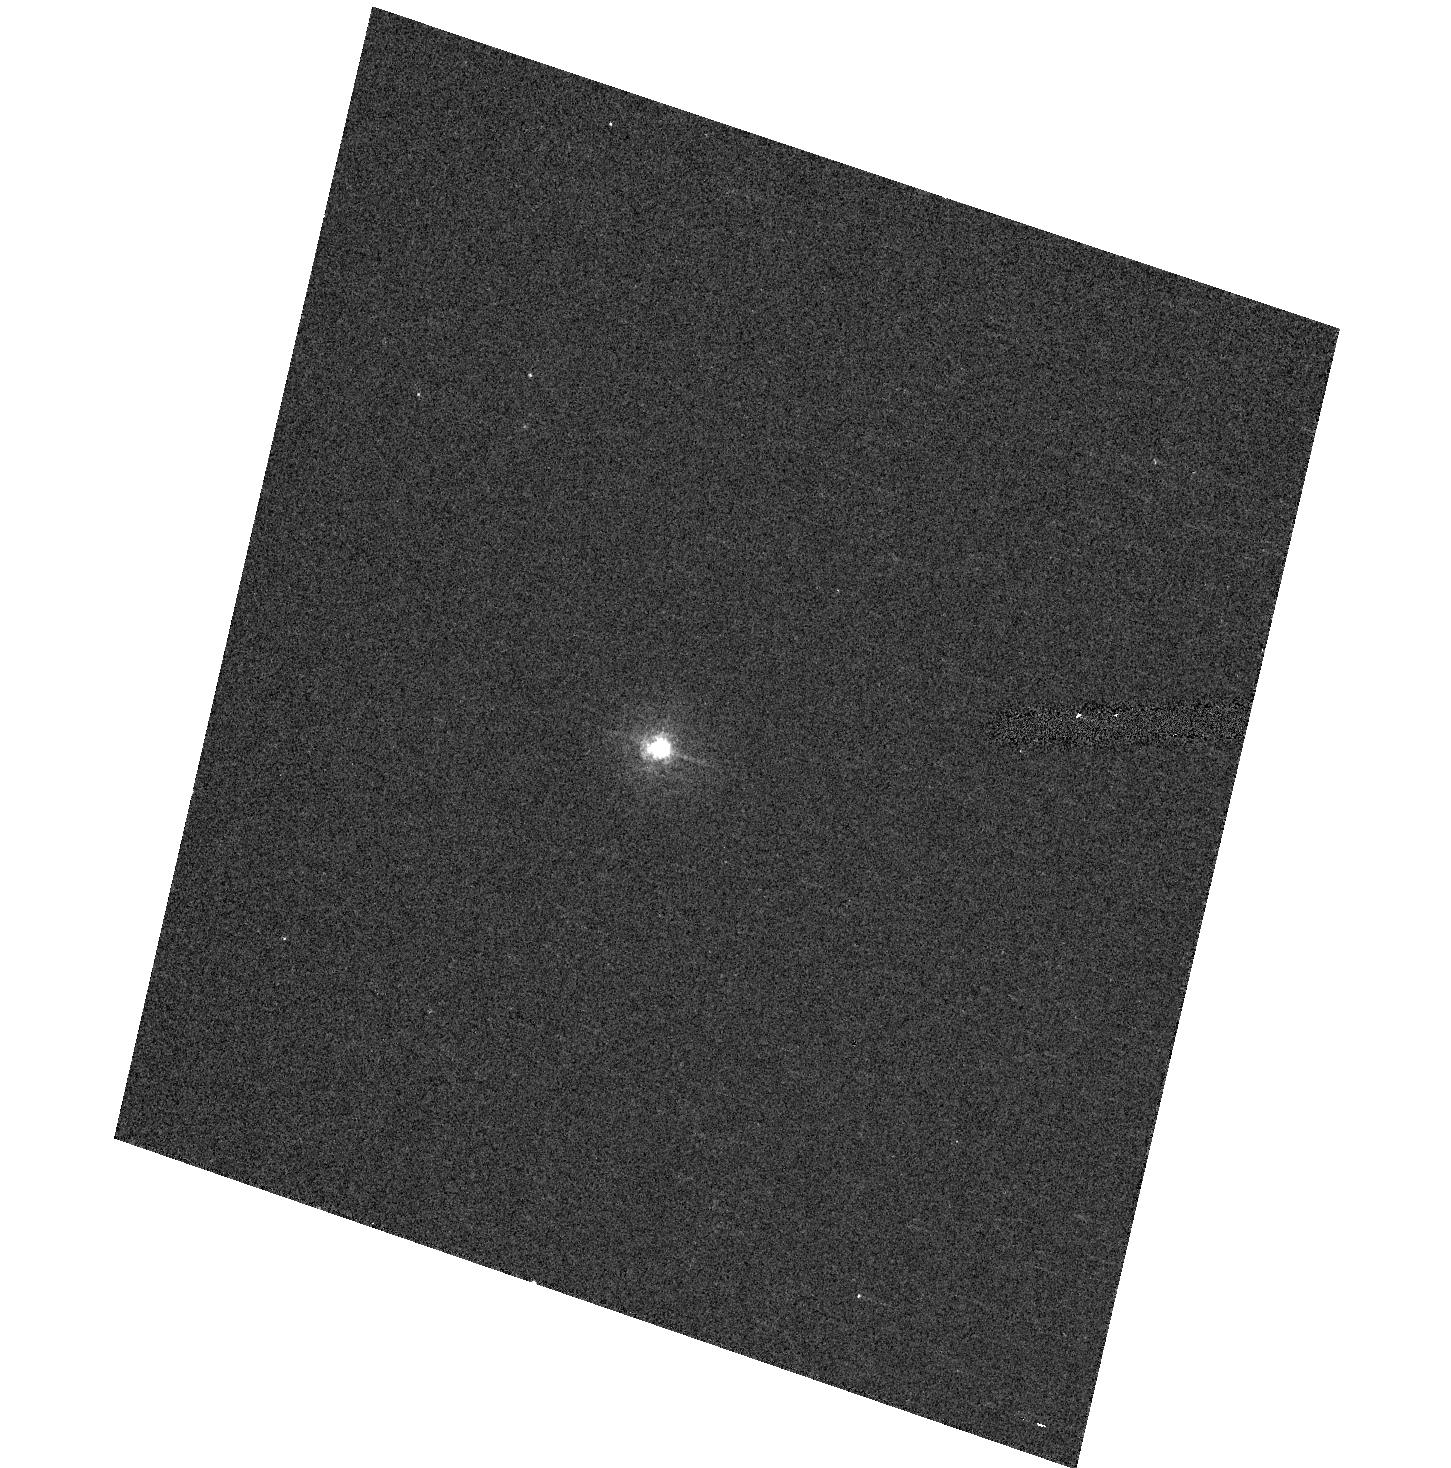
Target: V-DP-DRA
Instrument: ACS/HRC
Filter: F330W
Exposure: 5 min
Observation ID: hst_10525_87_acs_hrc_f330w_j9f487

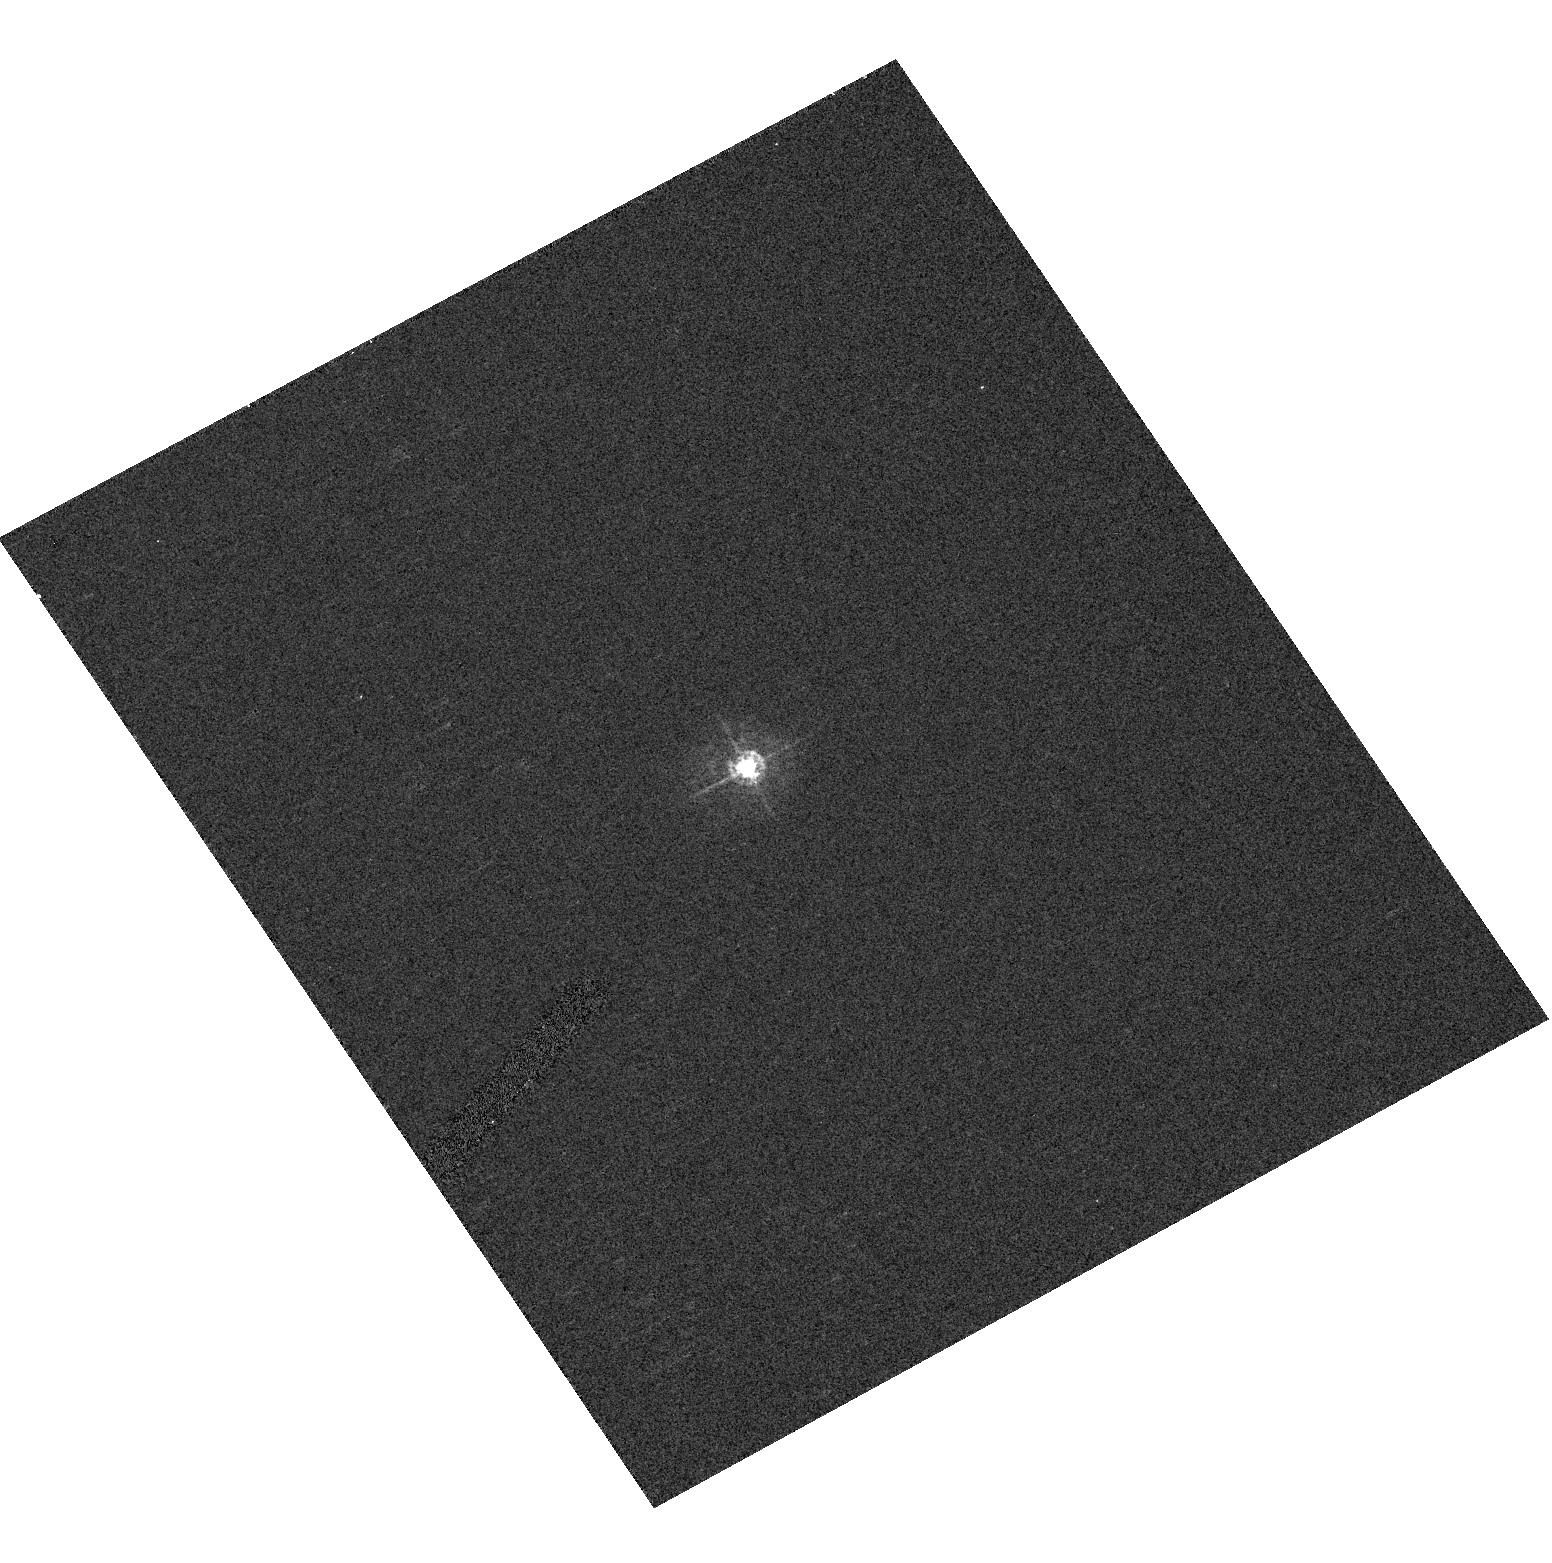
Target: BD+18D3421
Instrument: ACS/HRC
Filter: F330W
Exposure: 1 min
Observation ID: hst_10525_38_acs_hrc_f330w_j9f438

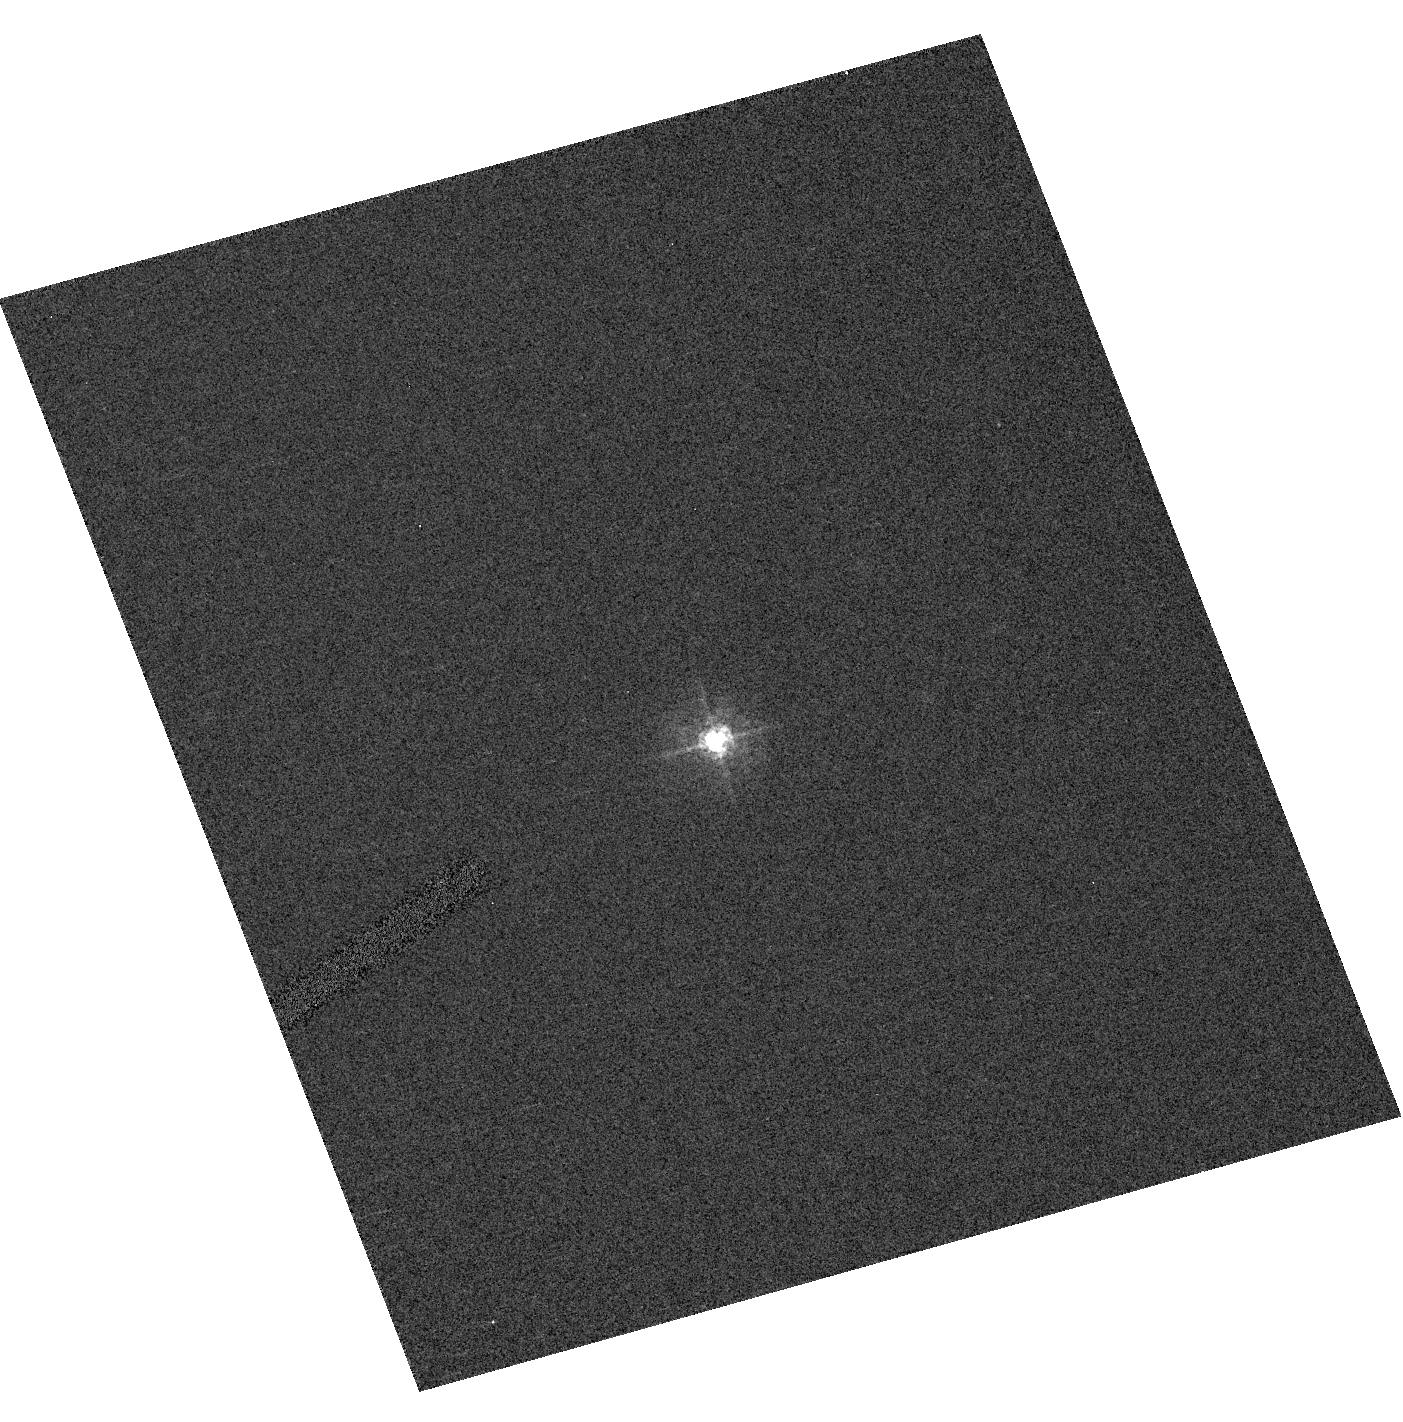
Target: V-AD-LEO
Instrument: ACS/HRC
Filter: F330W
Exposure: 1 min
Observation ID: hst_10525_01_acs_hrc_f330w_j9f401

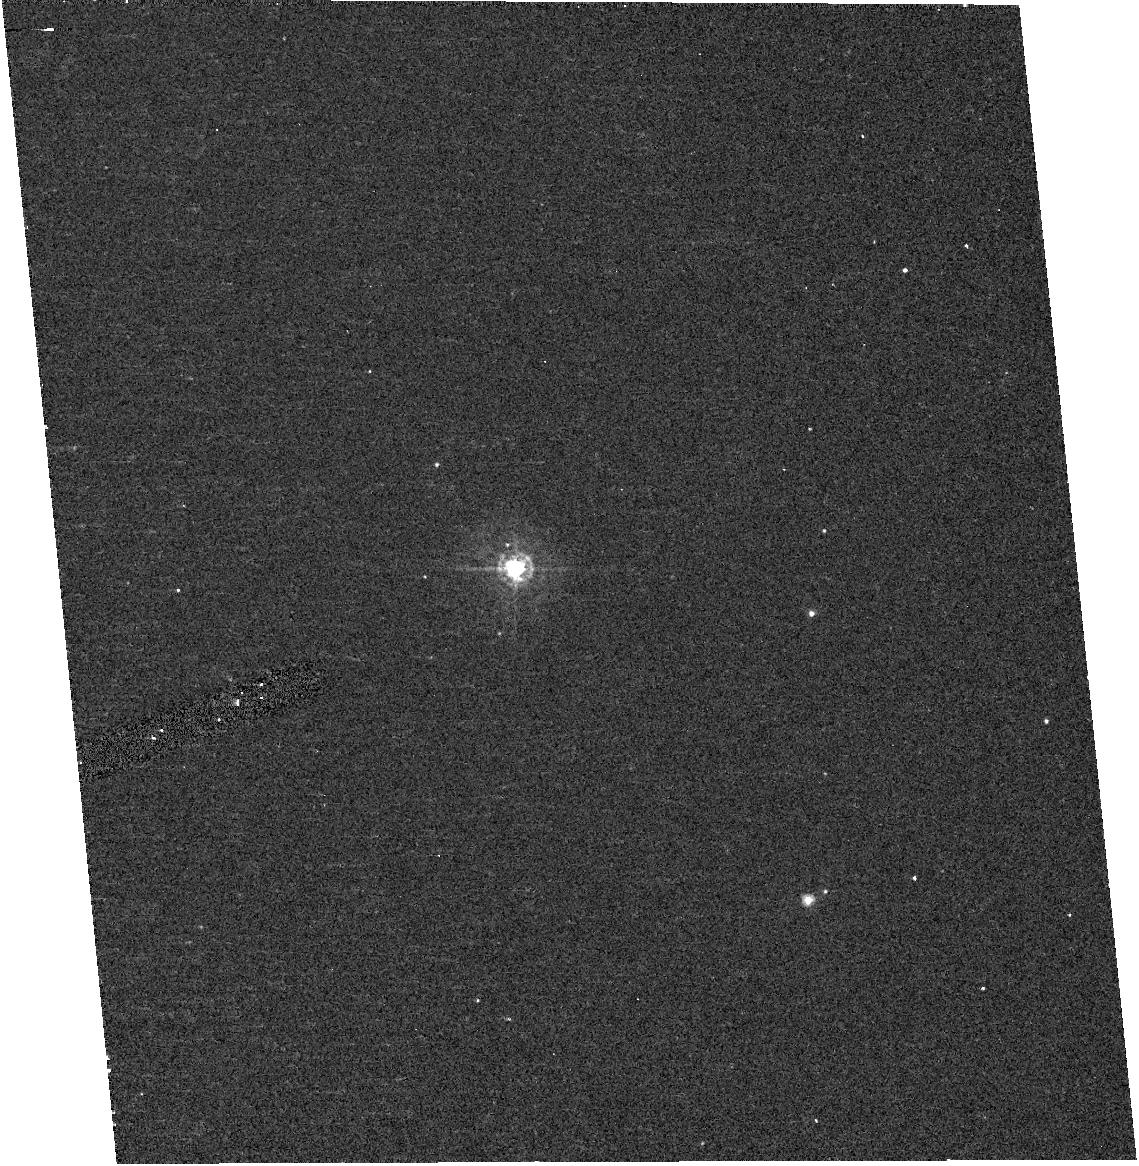
Target: BD-44D11909
Instrument: ACS/HRC
Filter: F330W
Exposure: 5 min
Observation ID: hst_10525_56_acs_hrc_f330w_j9f456

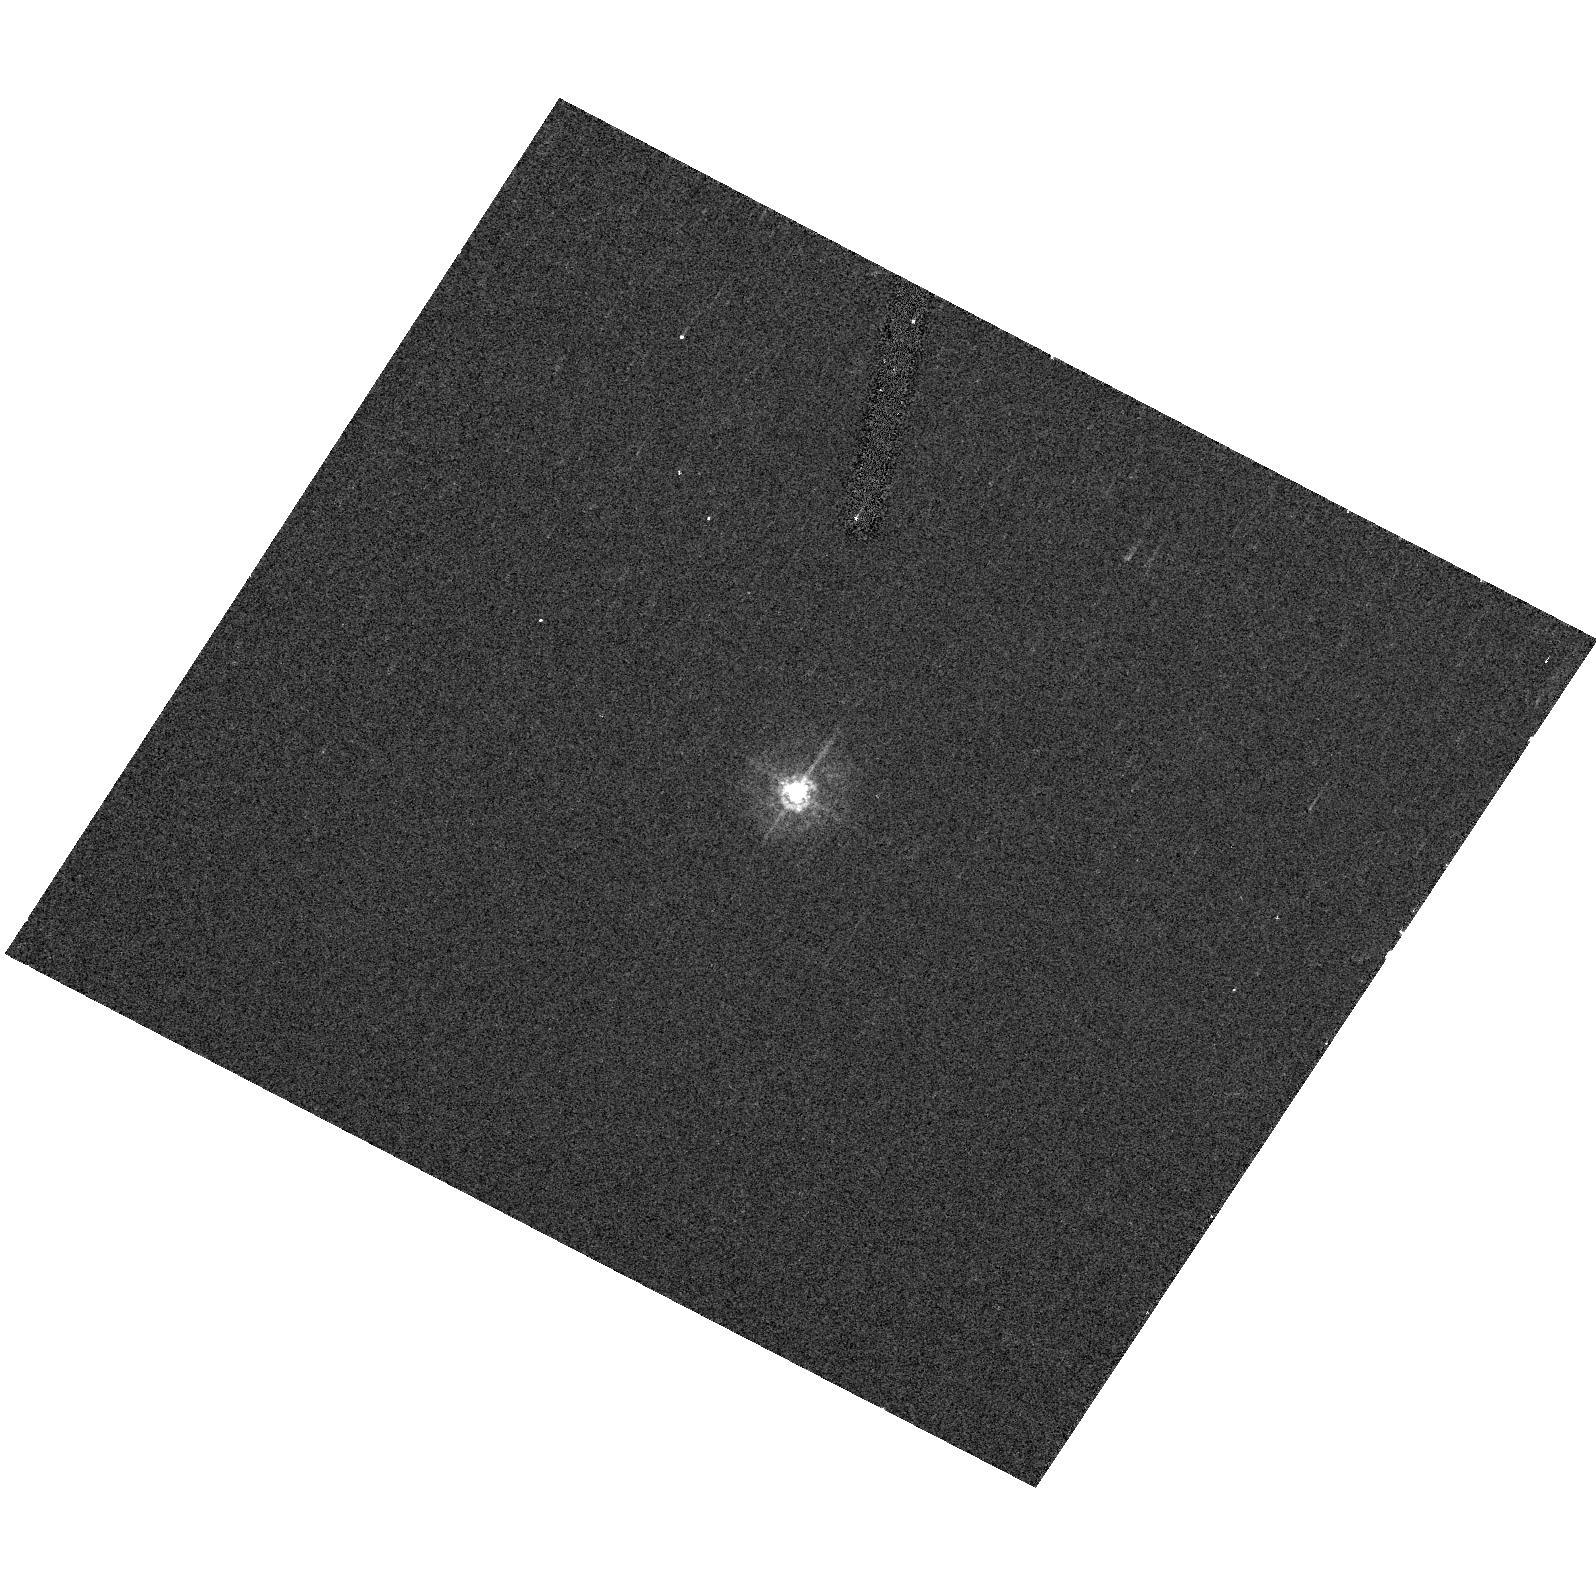
Target: BD+70D68B
Instrument: ACS/HRC
Filter: F330W
Exposure: 2 min
Observation ID: hst_10525_12_acs_hrc_f330w_j9f412

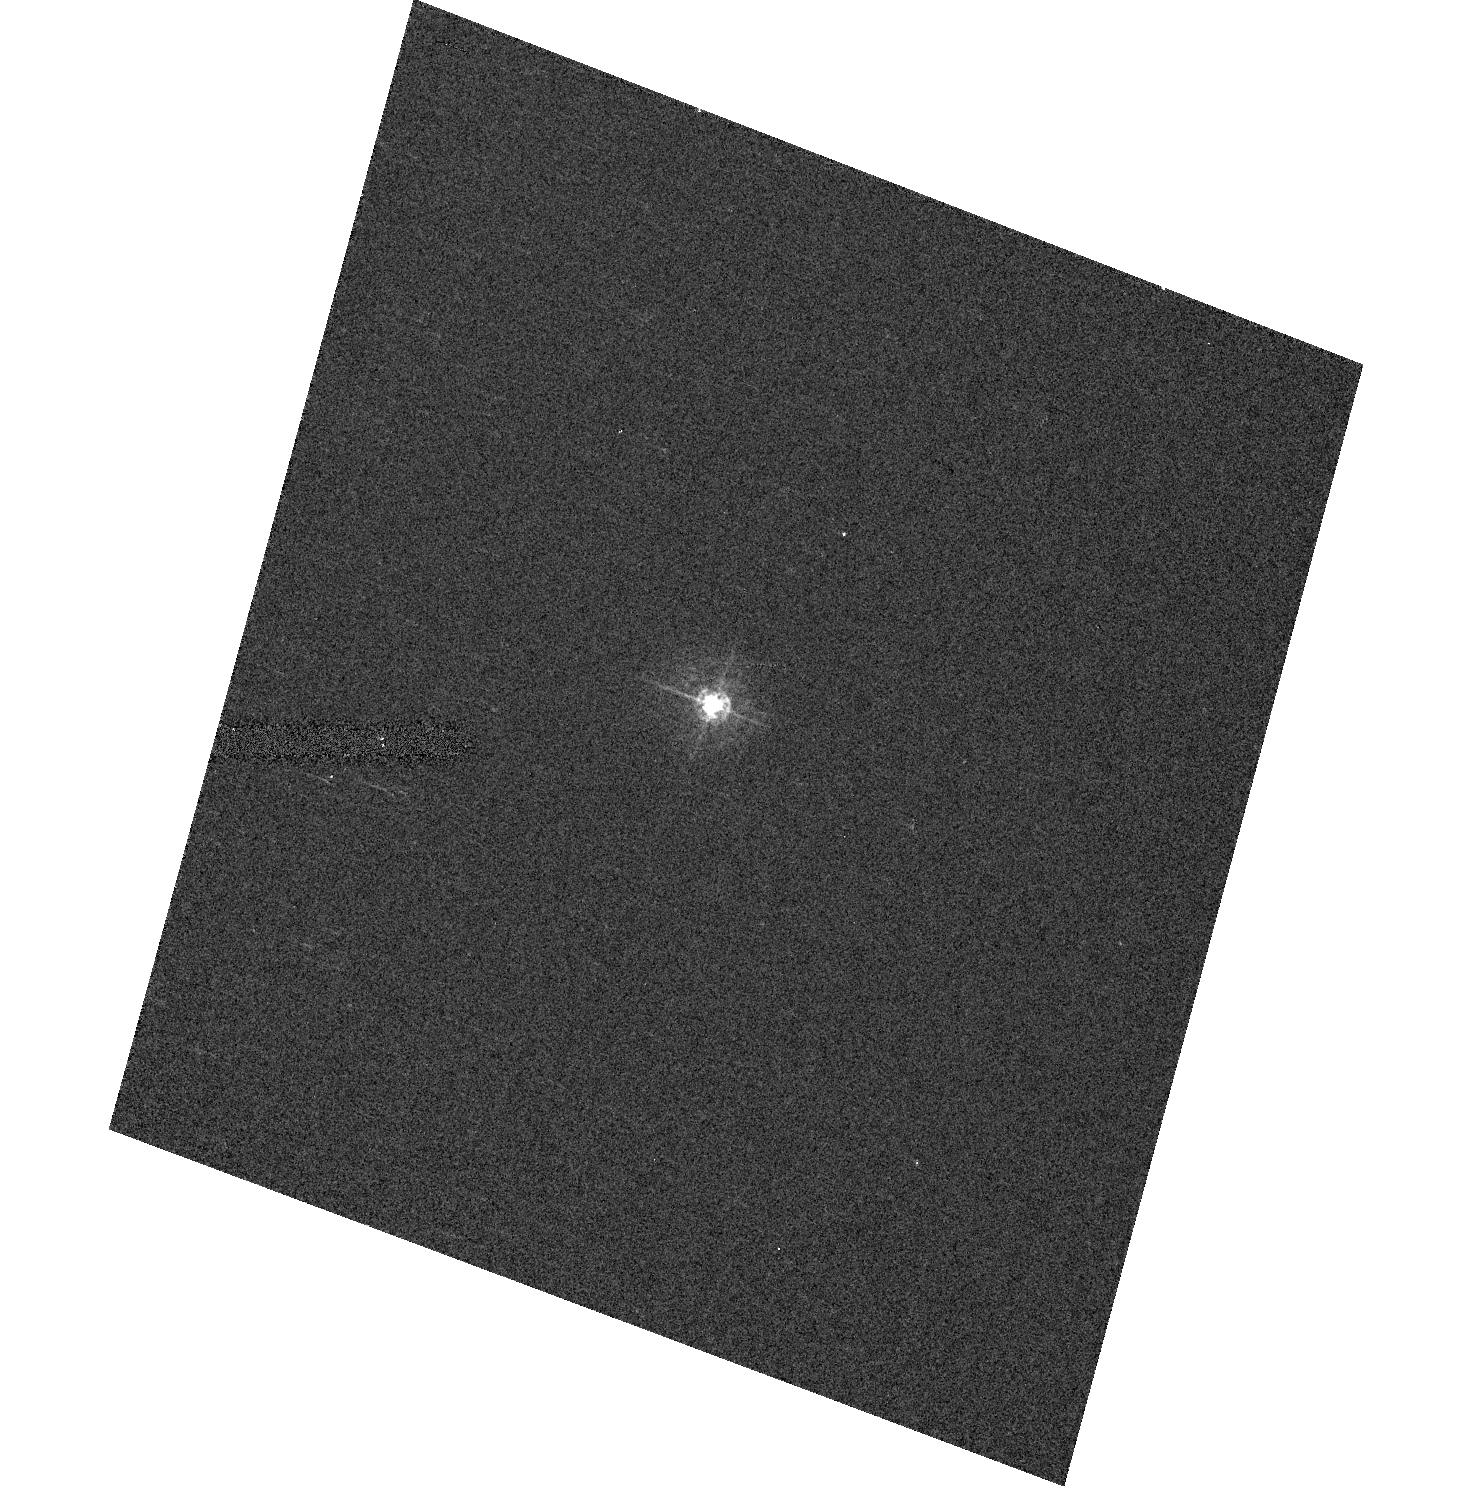
Target: V-V1285-AQL
Instrument: ACS/HRC
Filter: F330W
Exposure: 2 min
Observation ID: hst_10525_69_acs_hrc_f330w_j9f469

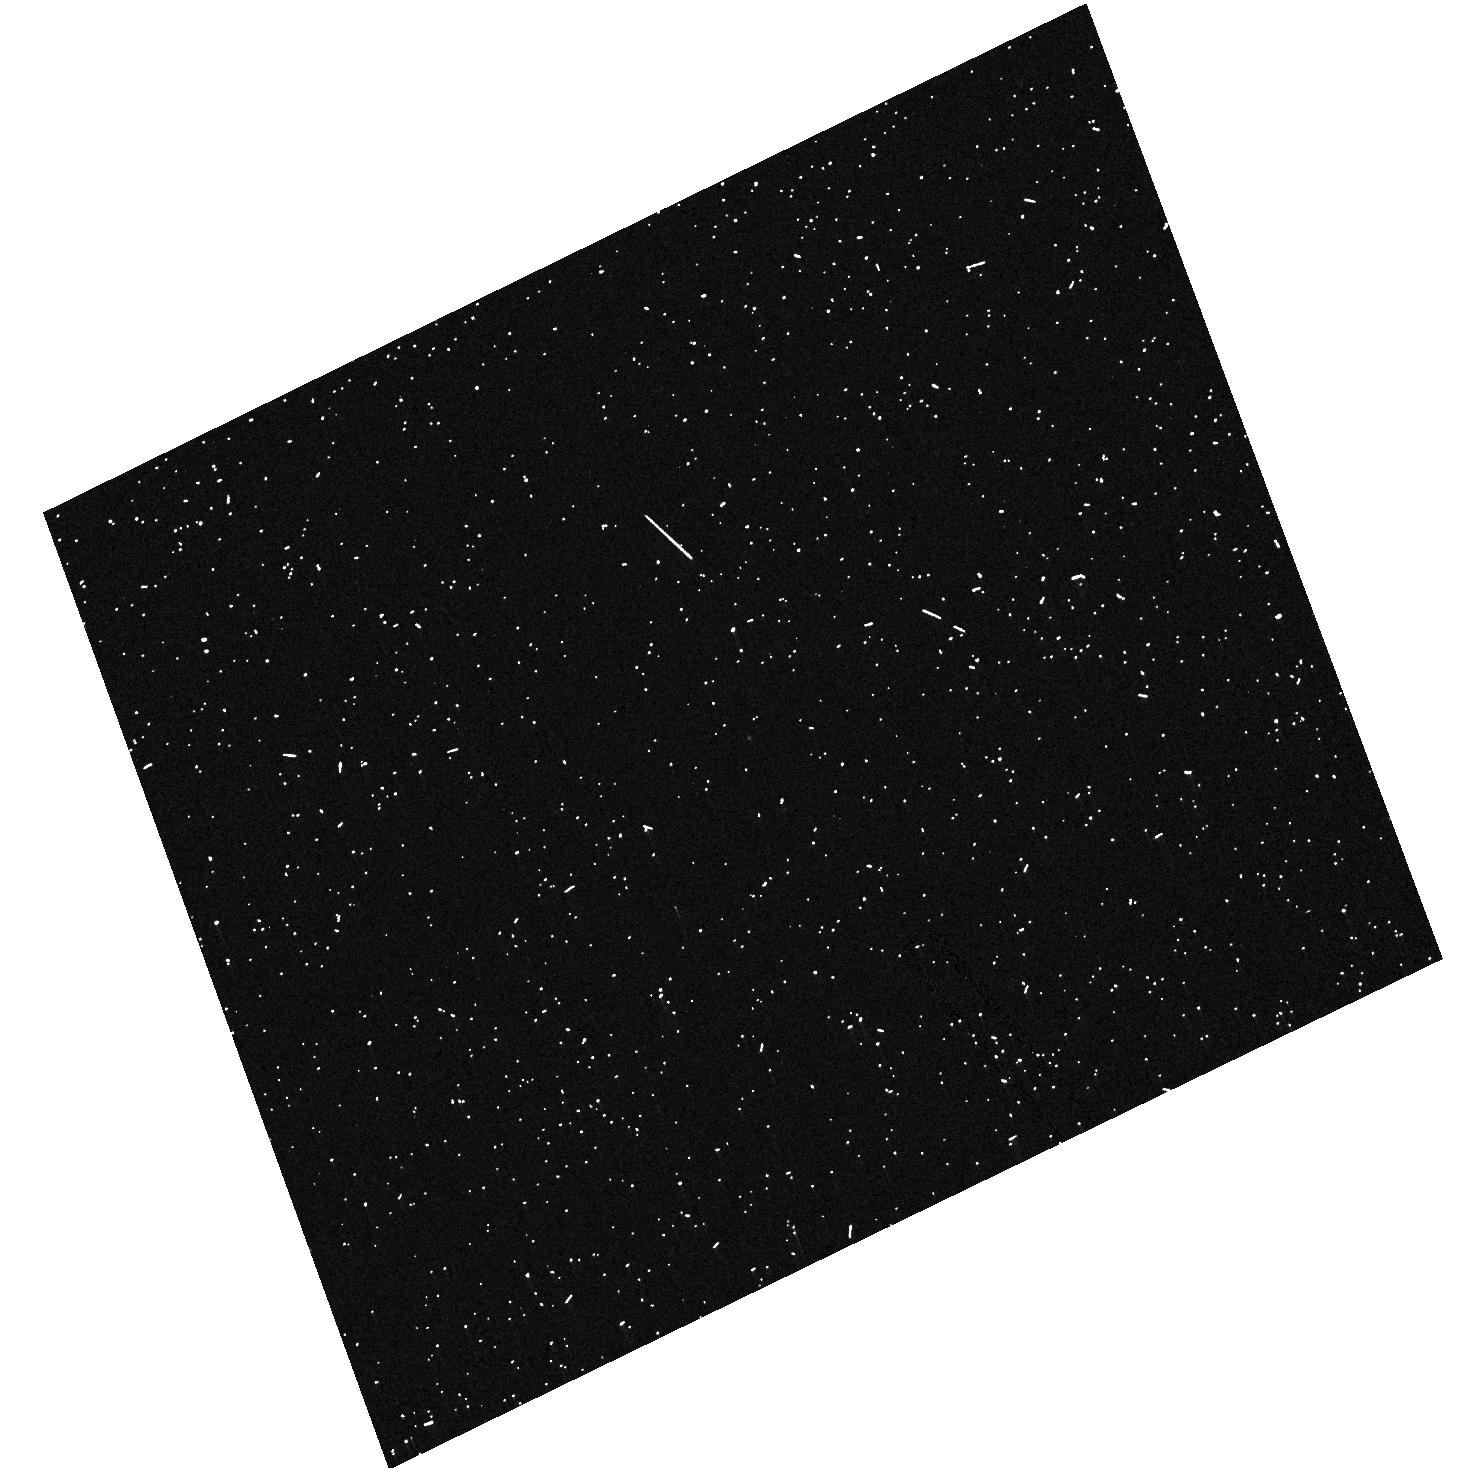
Target: LHS191
Instrument: ACS/HRC
Filter: F330W
Exposure: 6 min
Observation ID: hst_10525_58_acs_hrc_f330w_j9f458

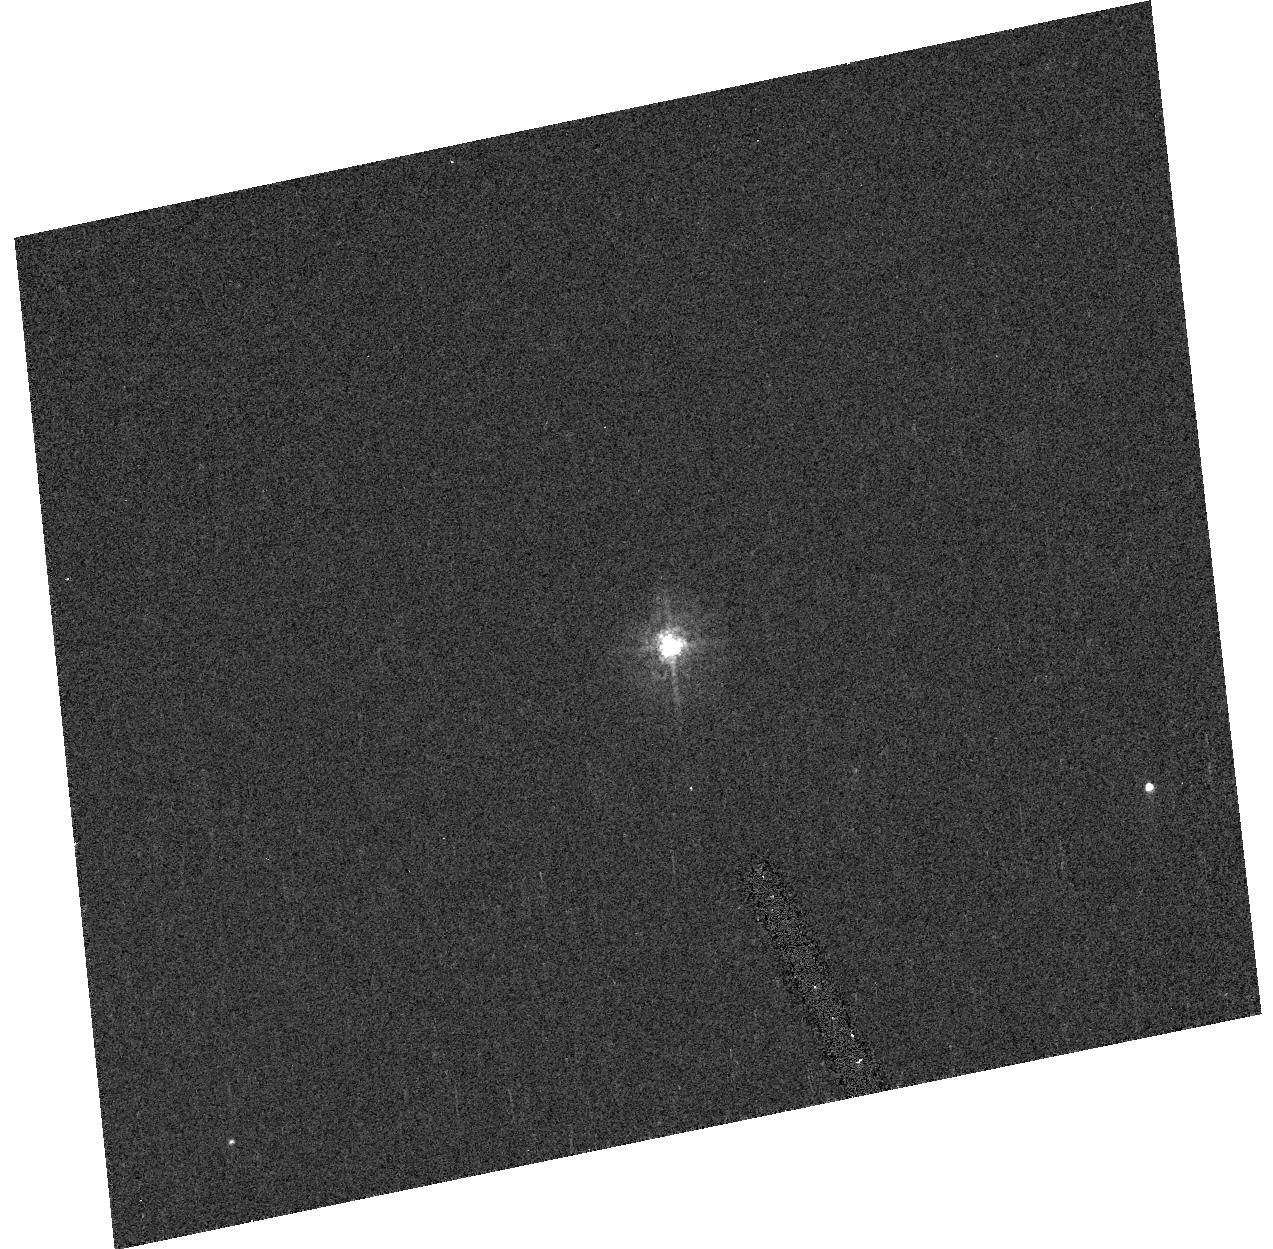
Target: BD-51D5974
Instrument: ACS/HRC
Filter: F330W
Exposure: 3 min
Observation ID: hst_10525_84_acs_hrc_f330w_j9f484

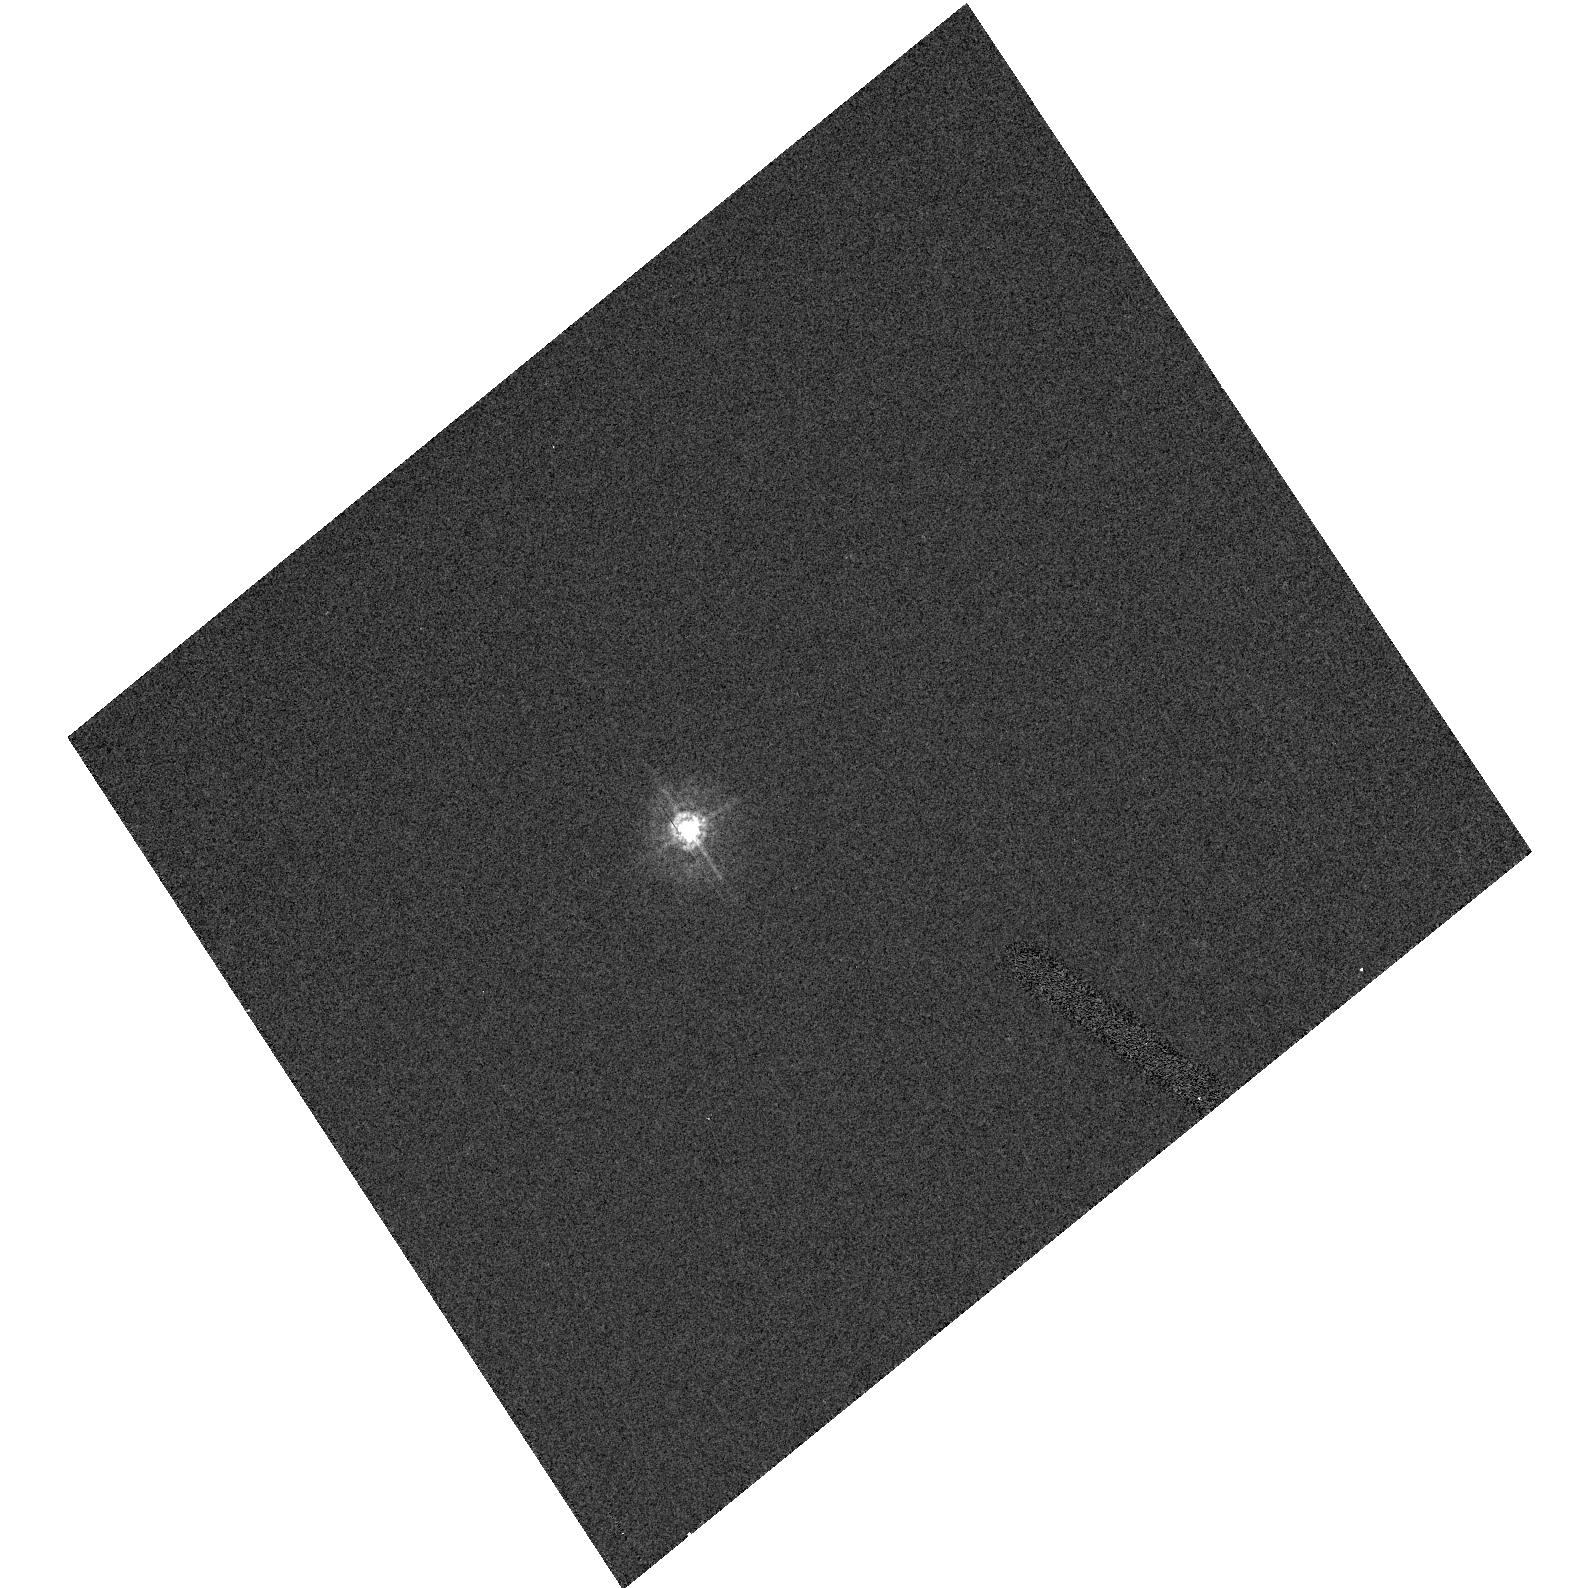
Target: BD+66D717
Instrument: ACS/HRC
Filter: F330W
Exposure: 1 min
Observation ID: hst_10525_82_acs_hrc_f330w_j9f482

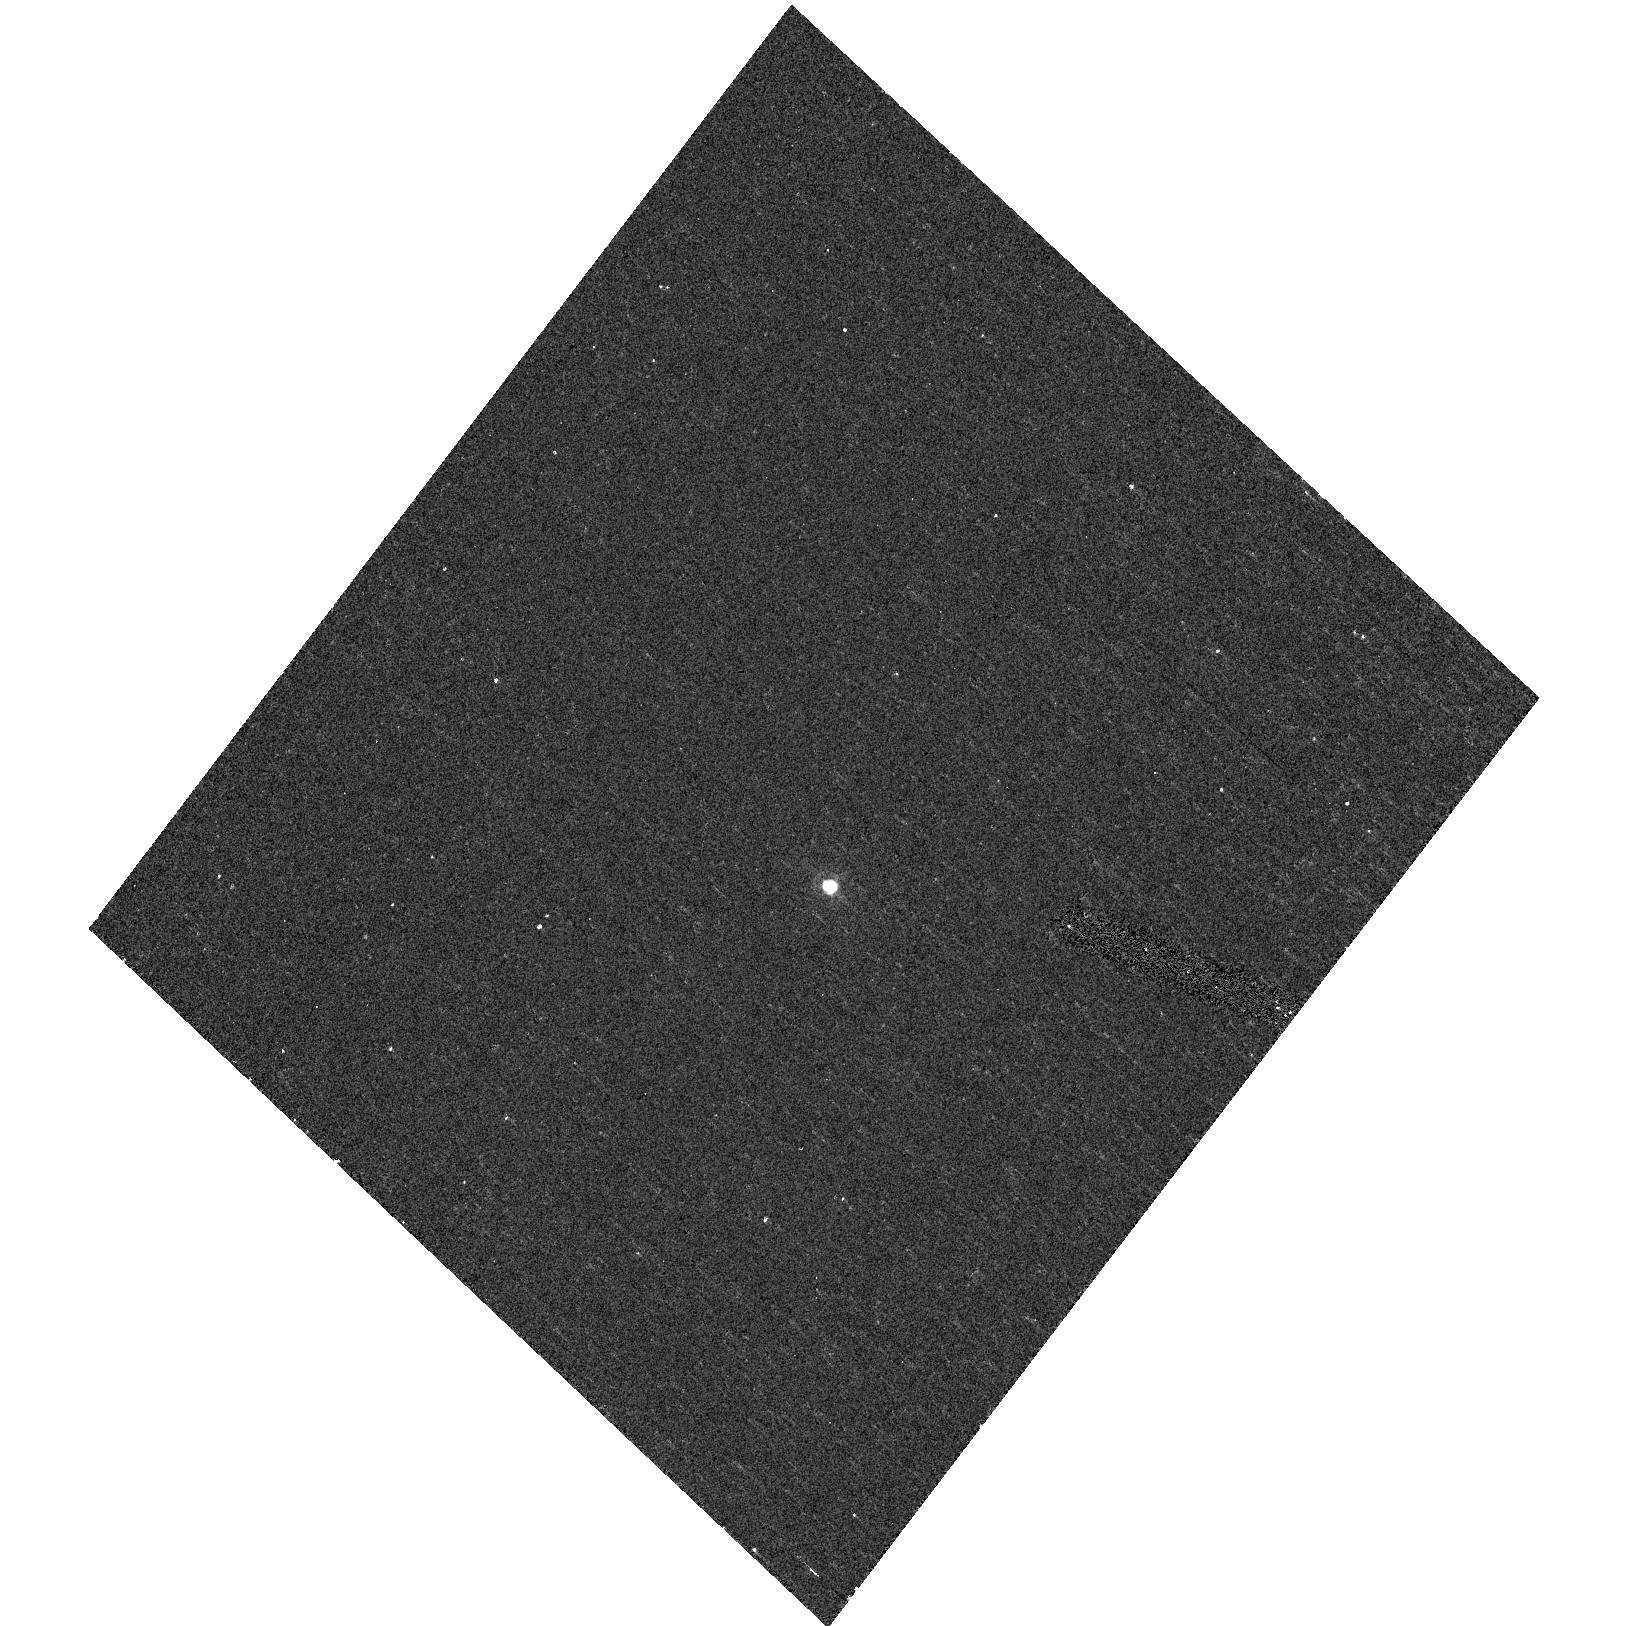
Target: LHS3376
Instrument: ACS/HRC
Filter: F330W
Exposure: 12 min
Observation ID: hst_10525_41_acs_hrc_f330w_j9f441

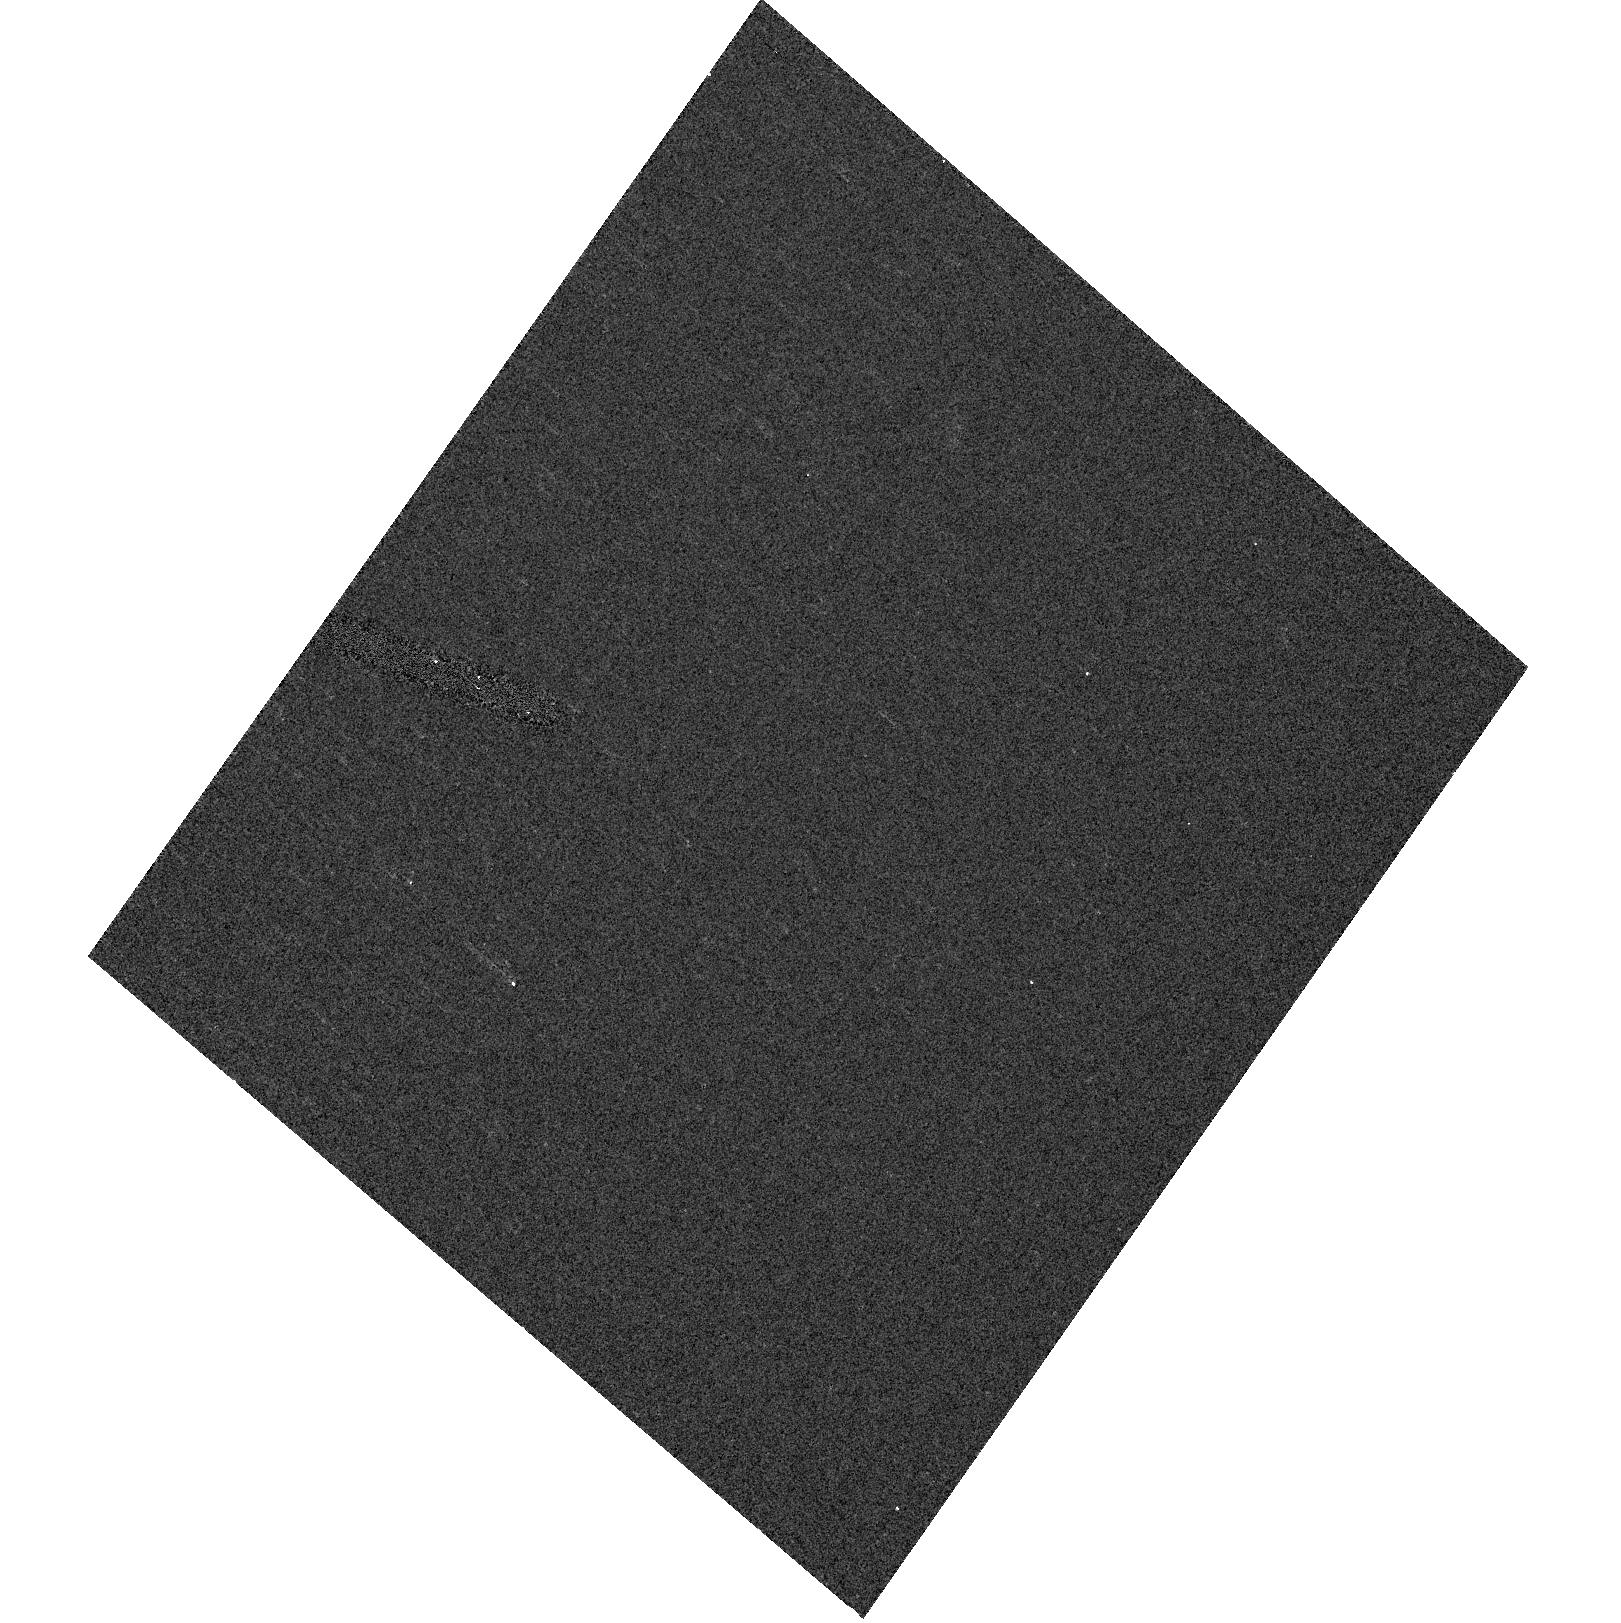
Target: V-V2306-OPH
Instrument: ACS/HRC
Filter: F330W
Exposure: 2 min
Observation ID: hst_10525_35_acs_hrc_f330w_j9f435

Characterizing the Near-UV Environment of M Dwarfs: Implications for Extrasolar Planetary Searches and Astrobiology (PI: Hawley, Suzanne L.)

We propose SNAP observations with the ACS HRC PR200L prism, designed to measure the near ultraviolet emission in a sample of 107 nearby M dwarfs. The sample spans the mass range from 0.1 - 0.6 solar masses (temperature range 2200K - 4000K) where the UV energy distributions vary widely between active and inactive stars. The strength and distribution of this UV emission can have critical consequences for the atmospheres of attendant planets. Our proposed observations will provide desperately needed constraints on models of the habitability zone and the atmospheres of possible terrestrial planets orbiting M dwarf hosts, and will be used to sharpen TPF target selection. In addition, the NUV data will be used in conjunction with existing optical, FUV and X-ray data to constrain a new generation of M dwarf atmospheric models, and to explore unanswered questions regarding the dynamo generation and magnetic heating in these low-mass stars.